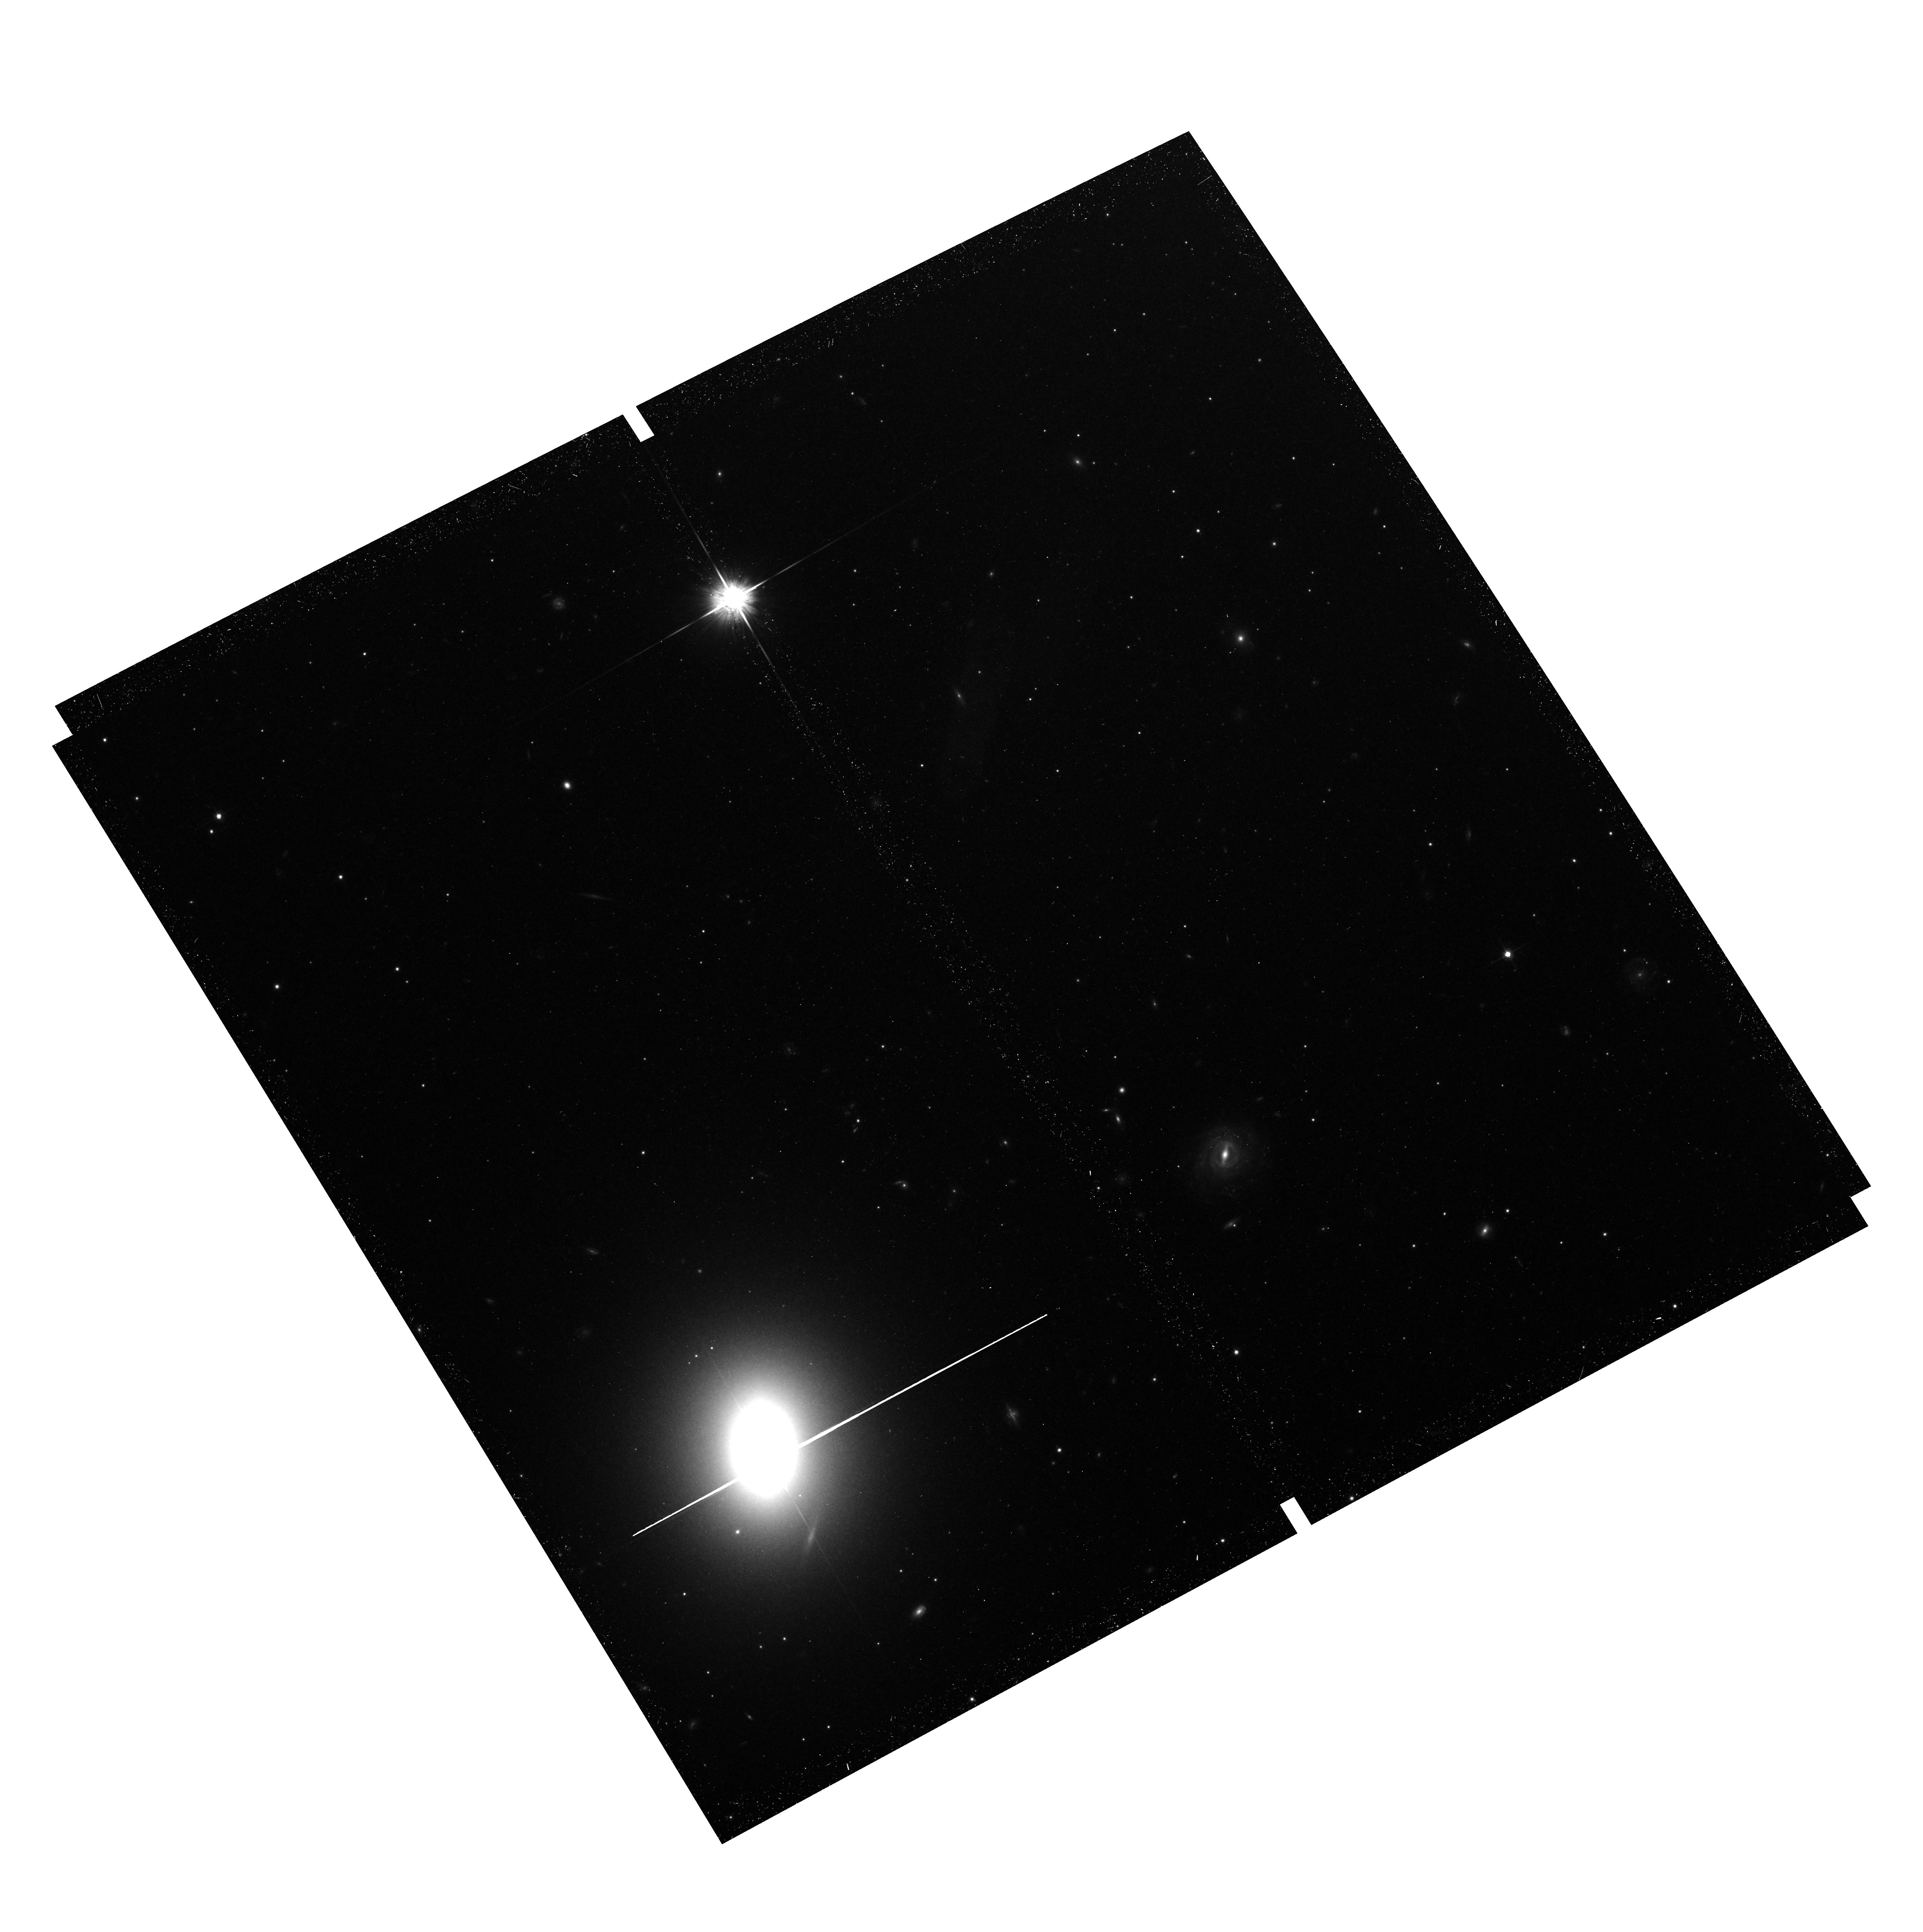
Target: M87
Instrument: ACS/WFC
Filter: F814W
Exposure: 43 min
Observation ID: hst_12989_03_acs_wfc_f814w_jc0603

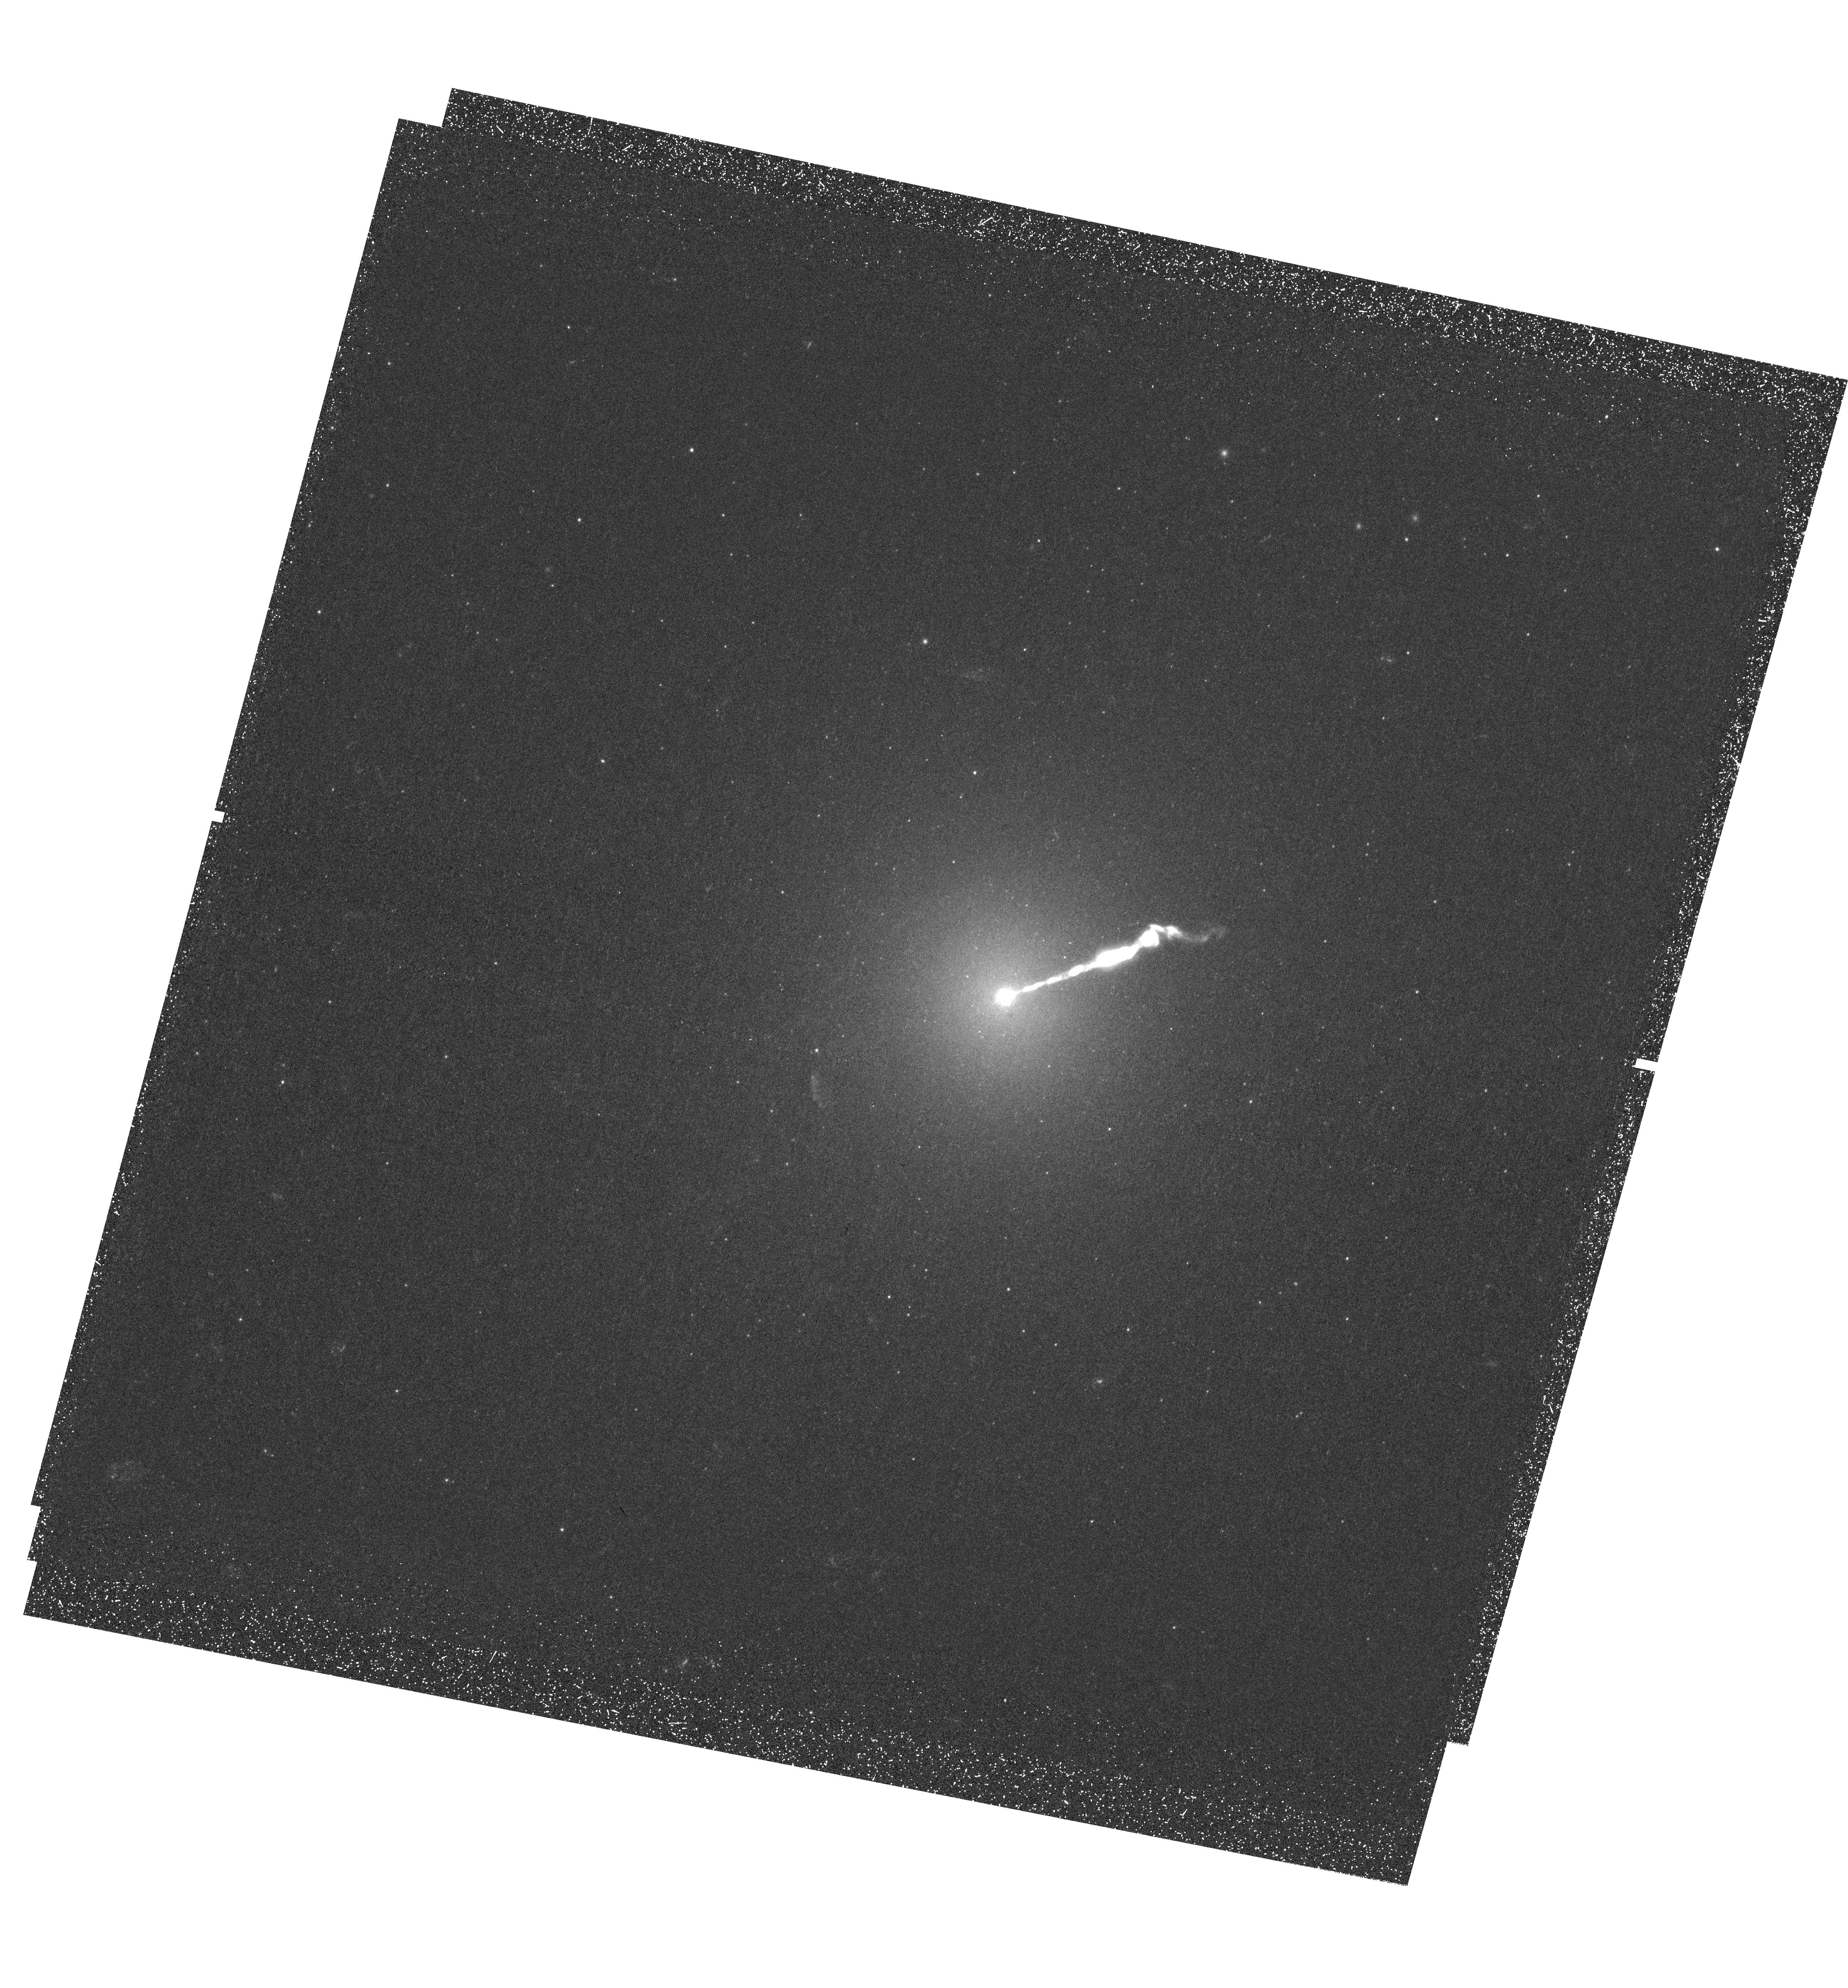
Target: M87
Instrument: WFC3/UVIS
Filter: F275W
Exposure: 1.6 h
Observation ID: hst_12989_01_wfc3_uvis_f275w_ic0601

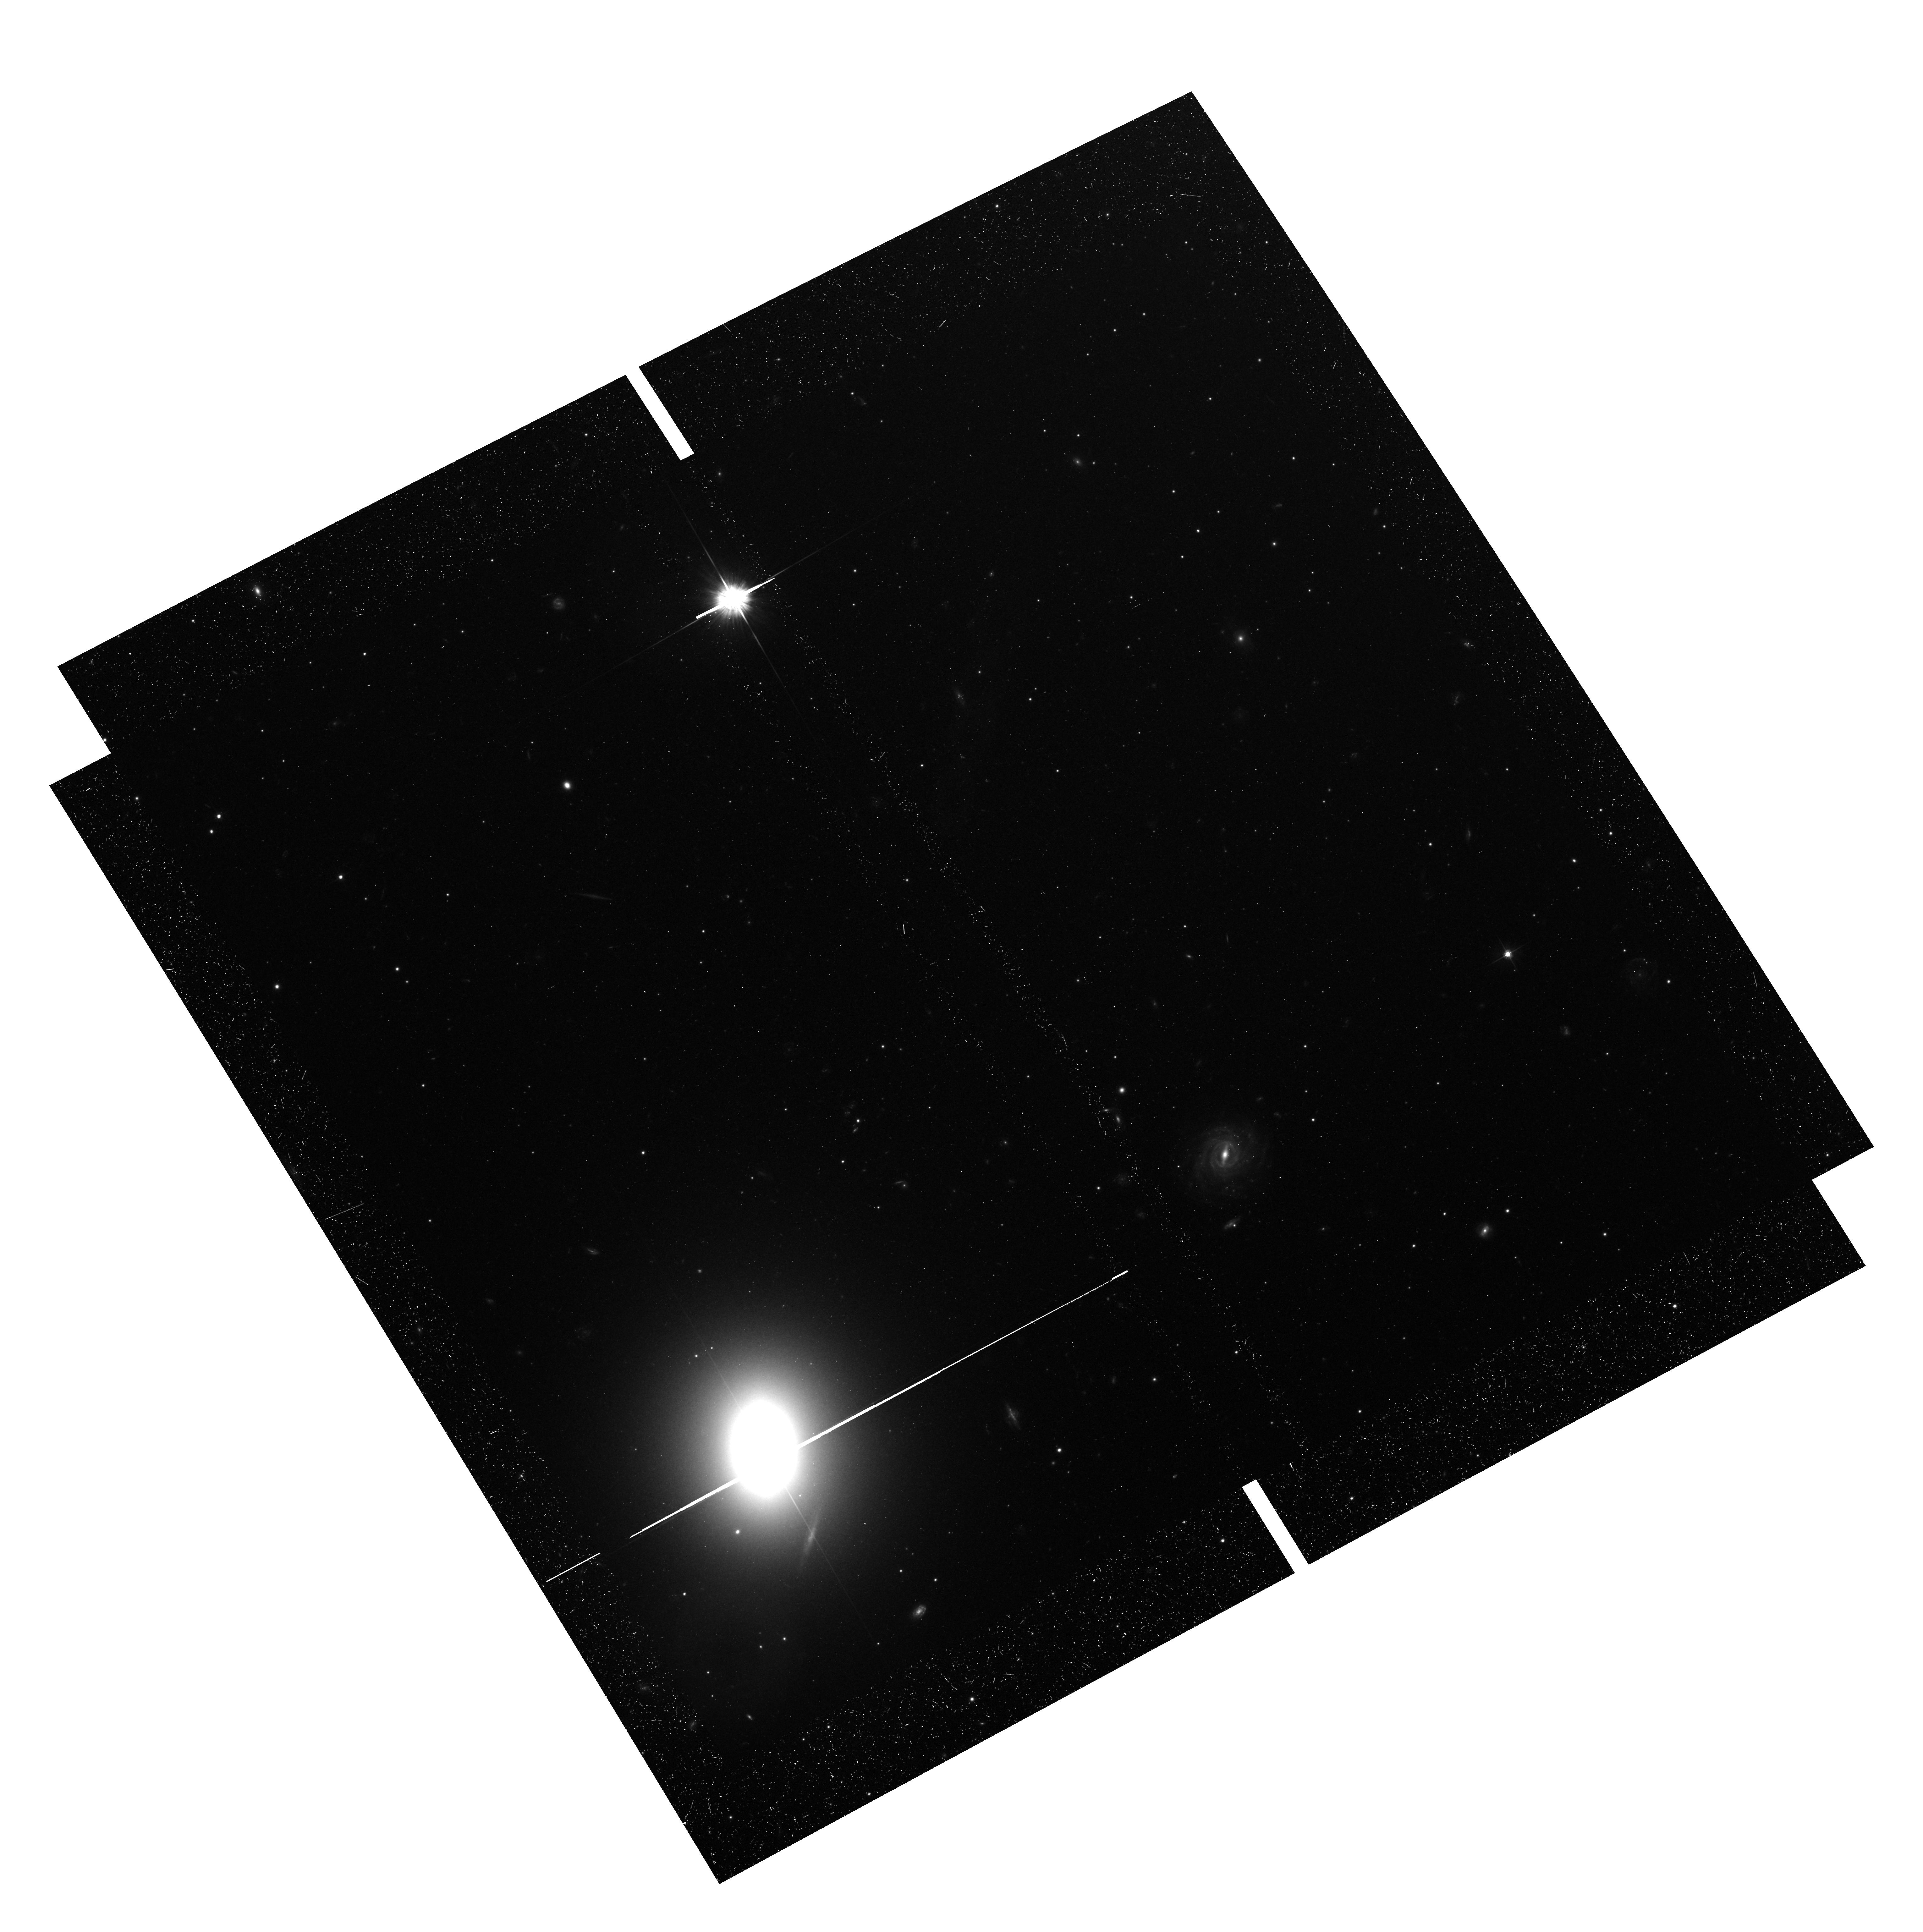
Target: M87
Instrument: ACS/WFC
Filter: F606W
Exposure: 40 min
Observation ID: hst_12989_03_acs_wfc_f606w_jc0603

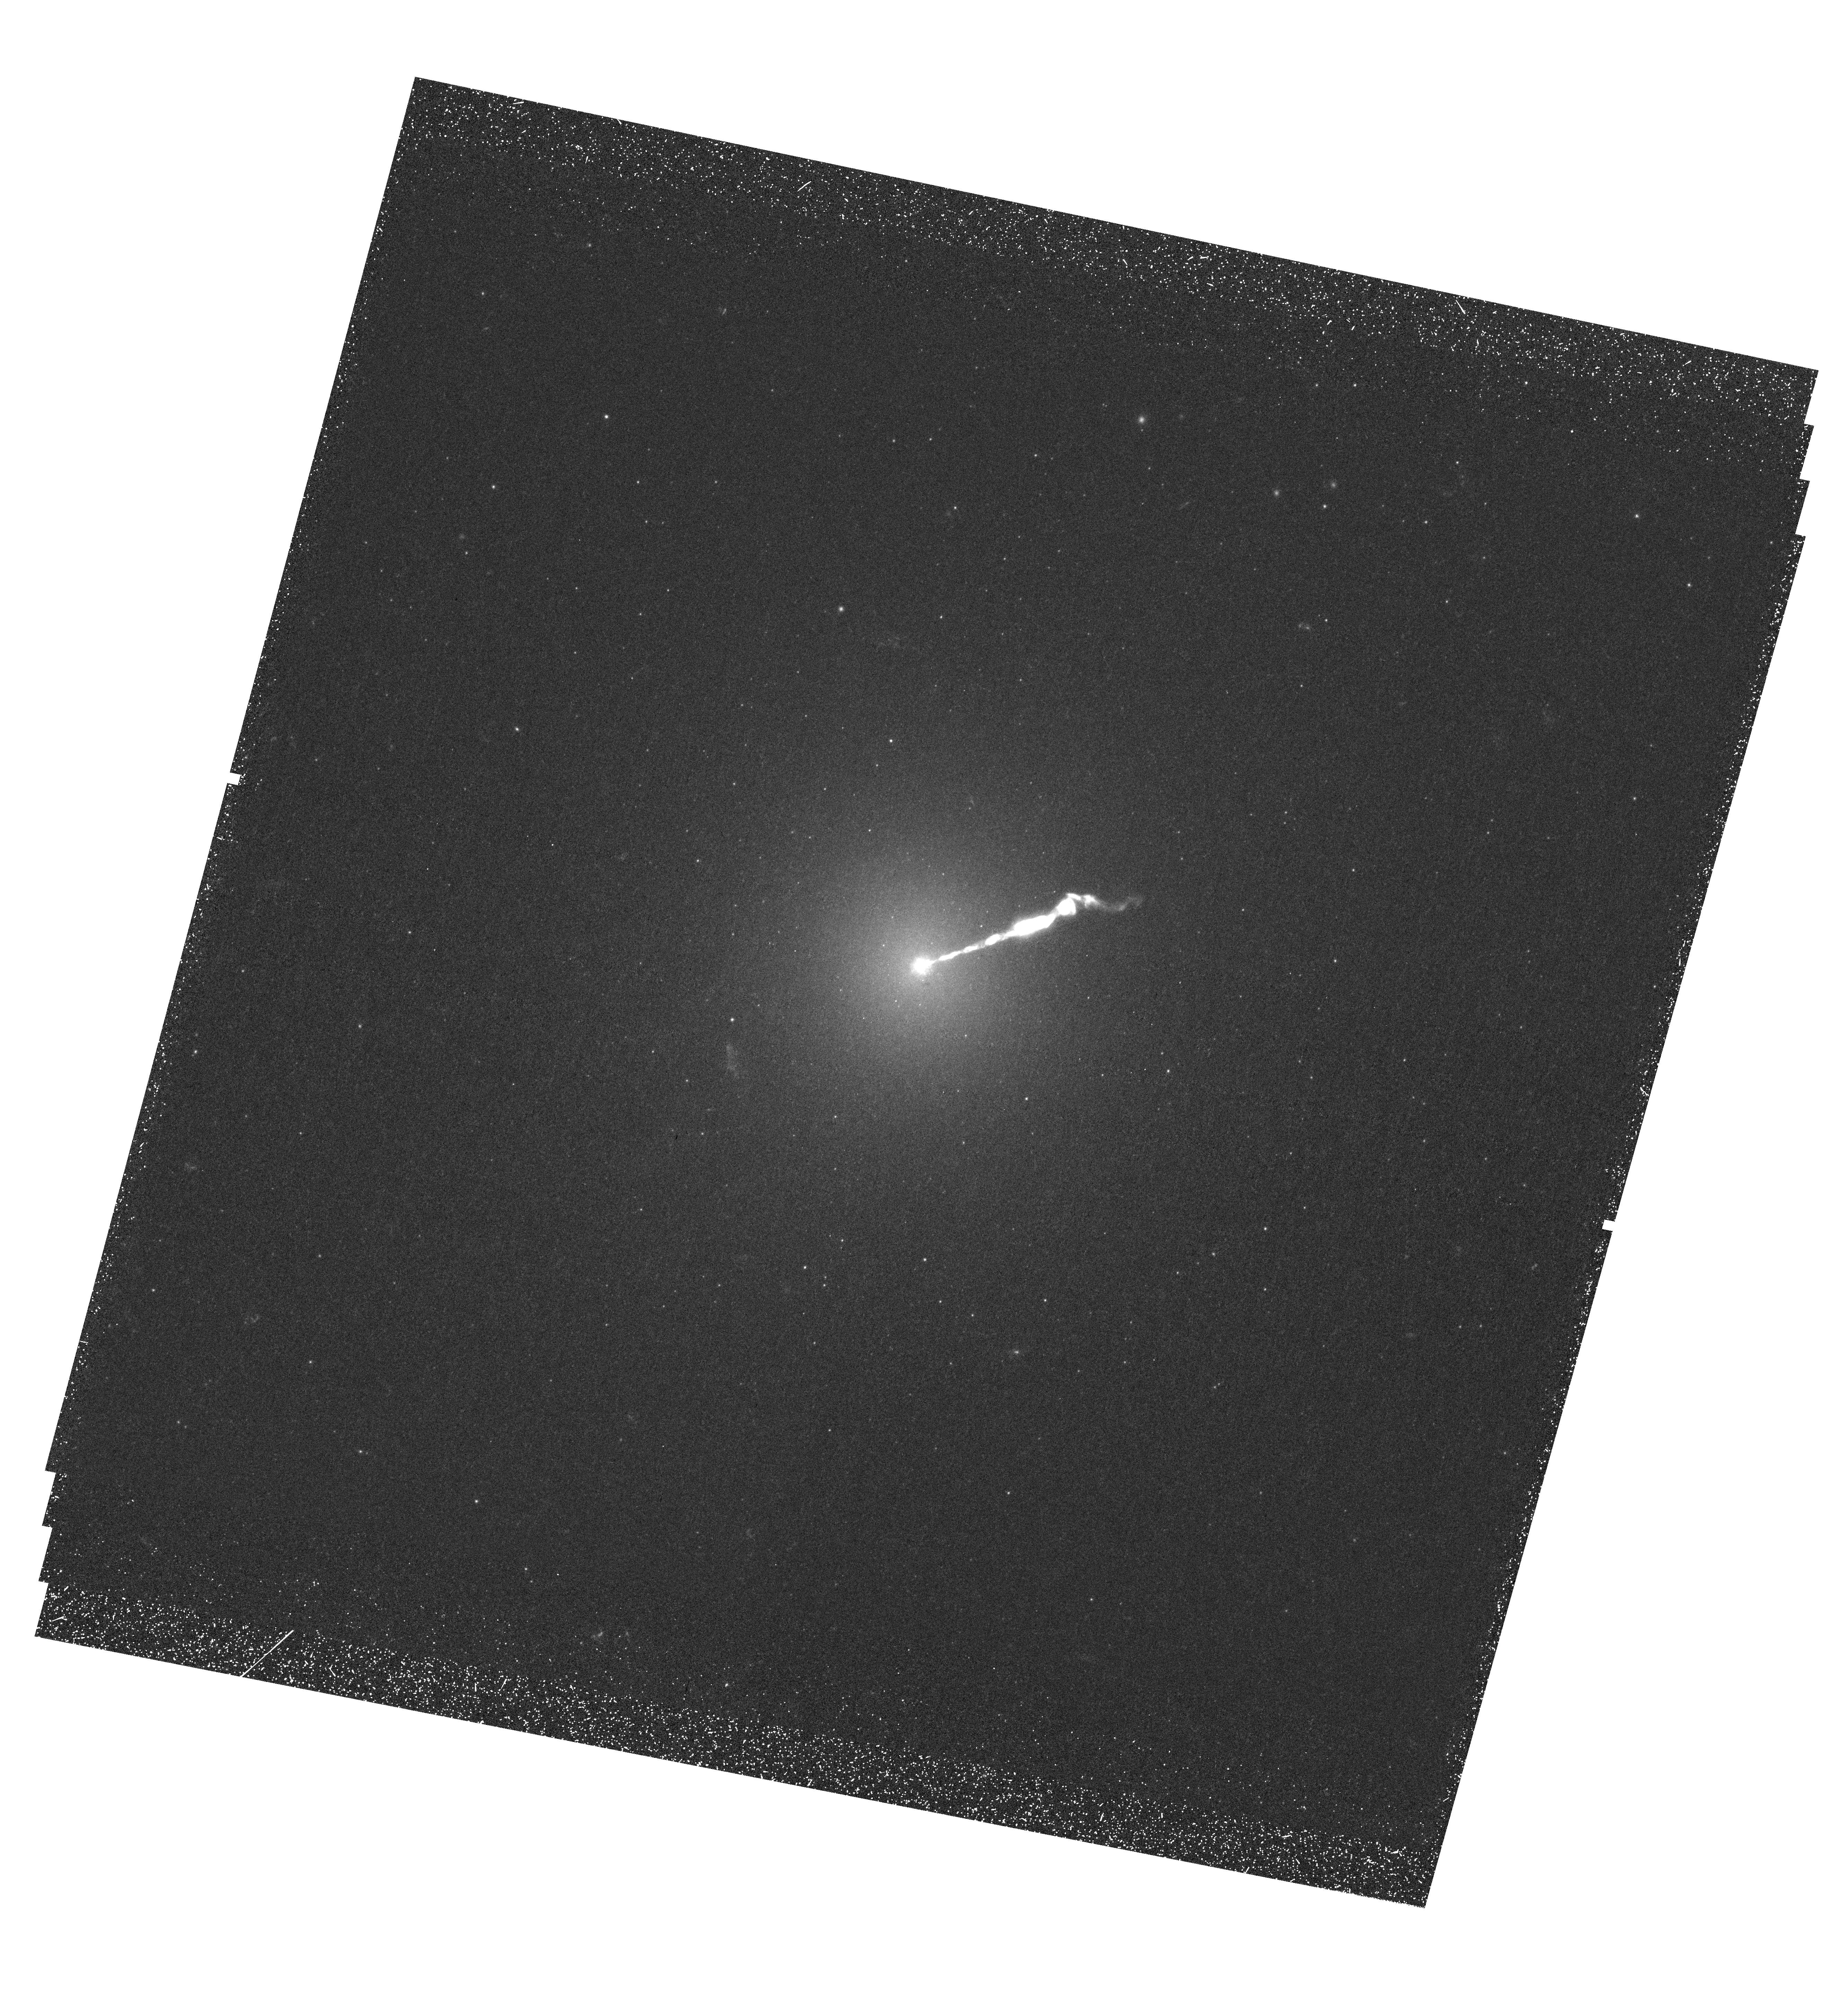
Target: M87
Instrument: WFC3/UVIS
Filter: F275W
Exposure: 1.6 h
Observation ID: hst_12989_03_wfc3_uvis_f275w_ic0603

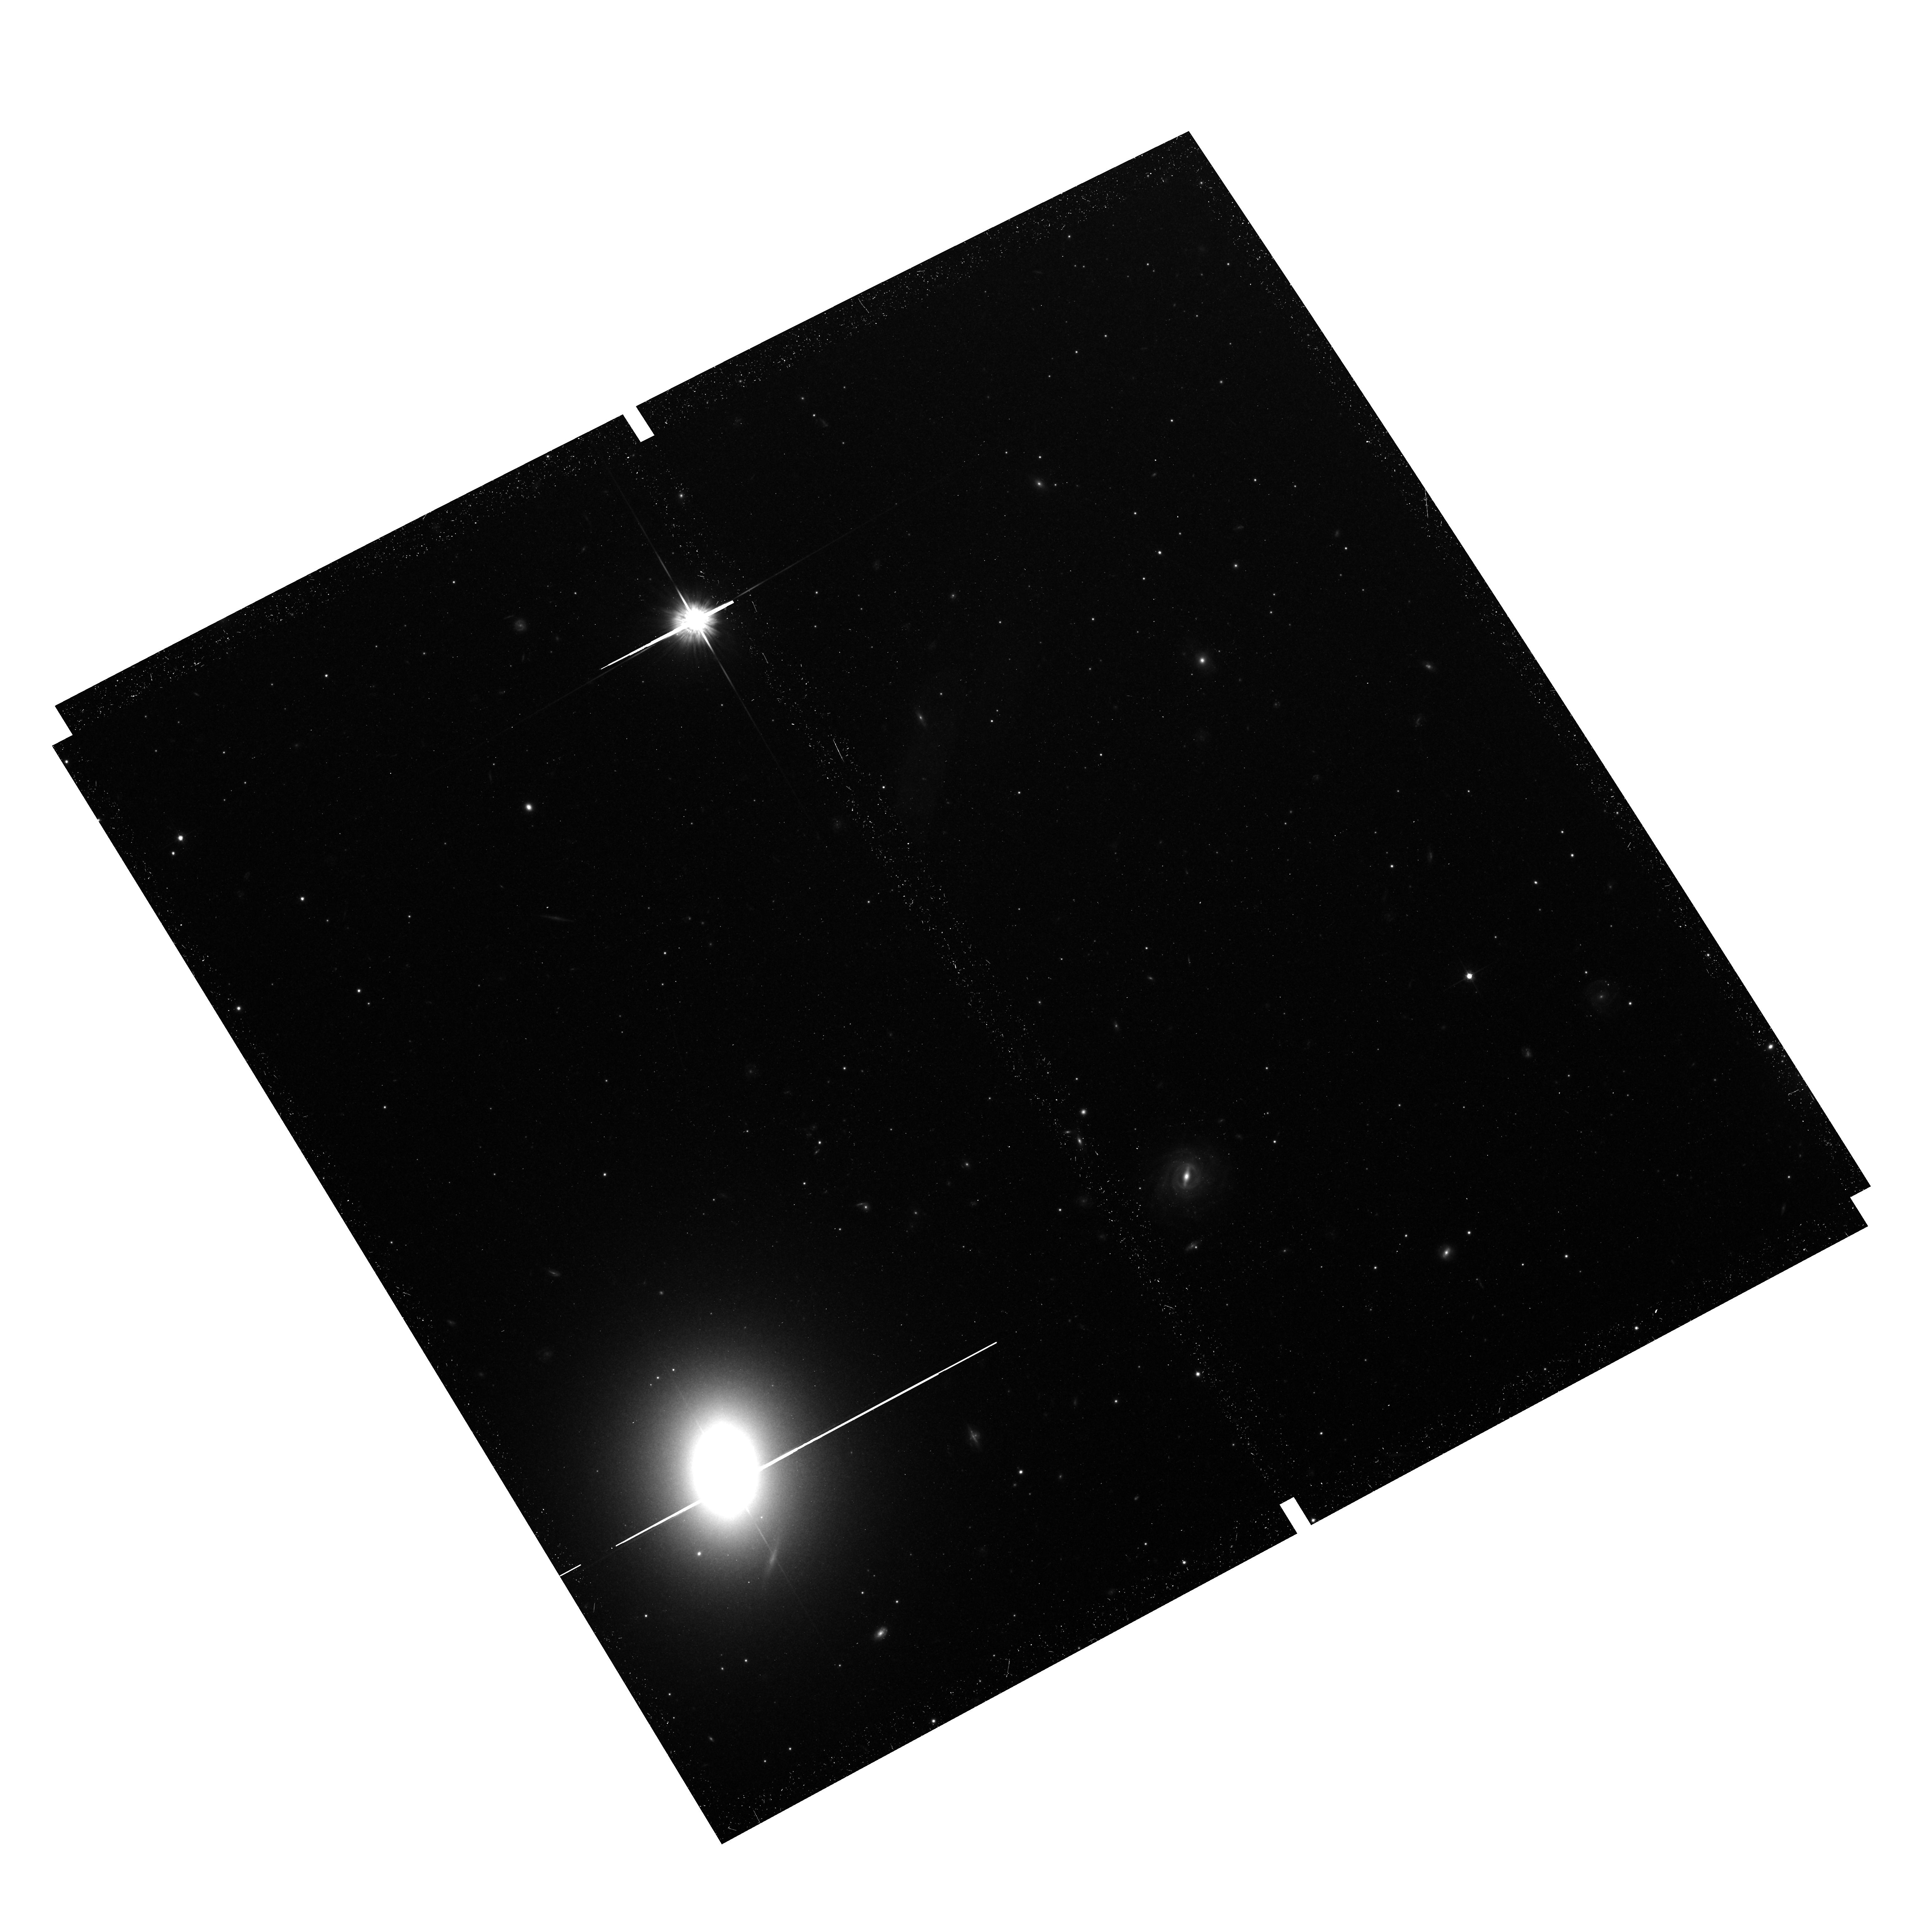
Target: M87
Instrument: ACS/WFC
Filter: F814W
Exposure: 43 min
Observation ID: hst_12989_04_acs_wfc_f814w_jc0604

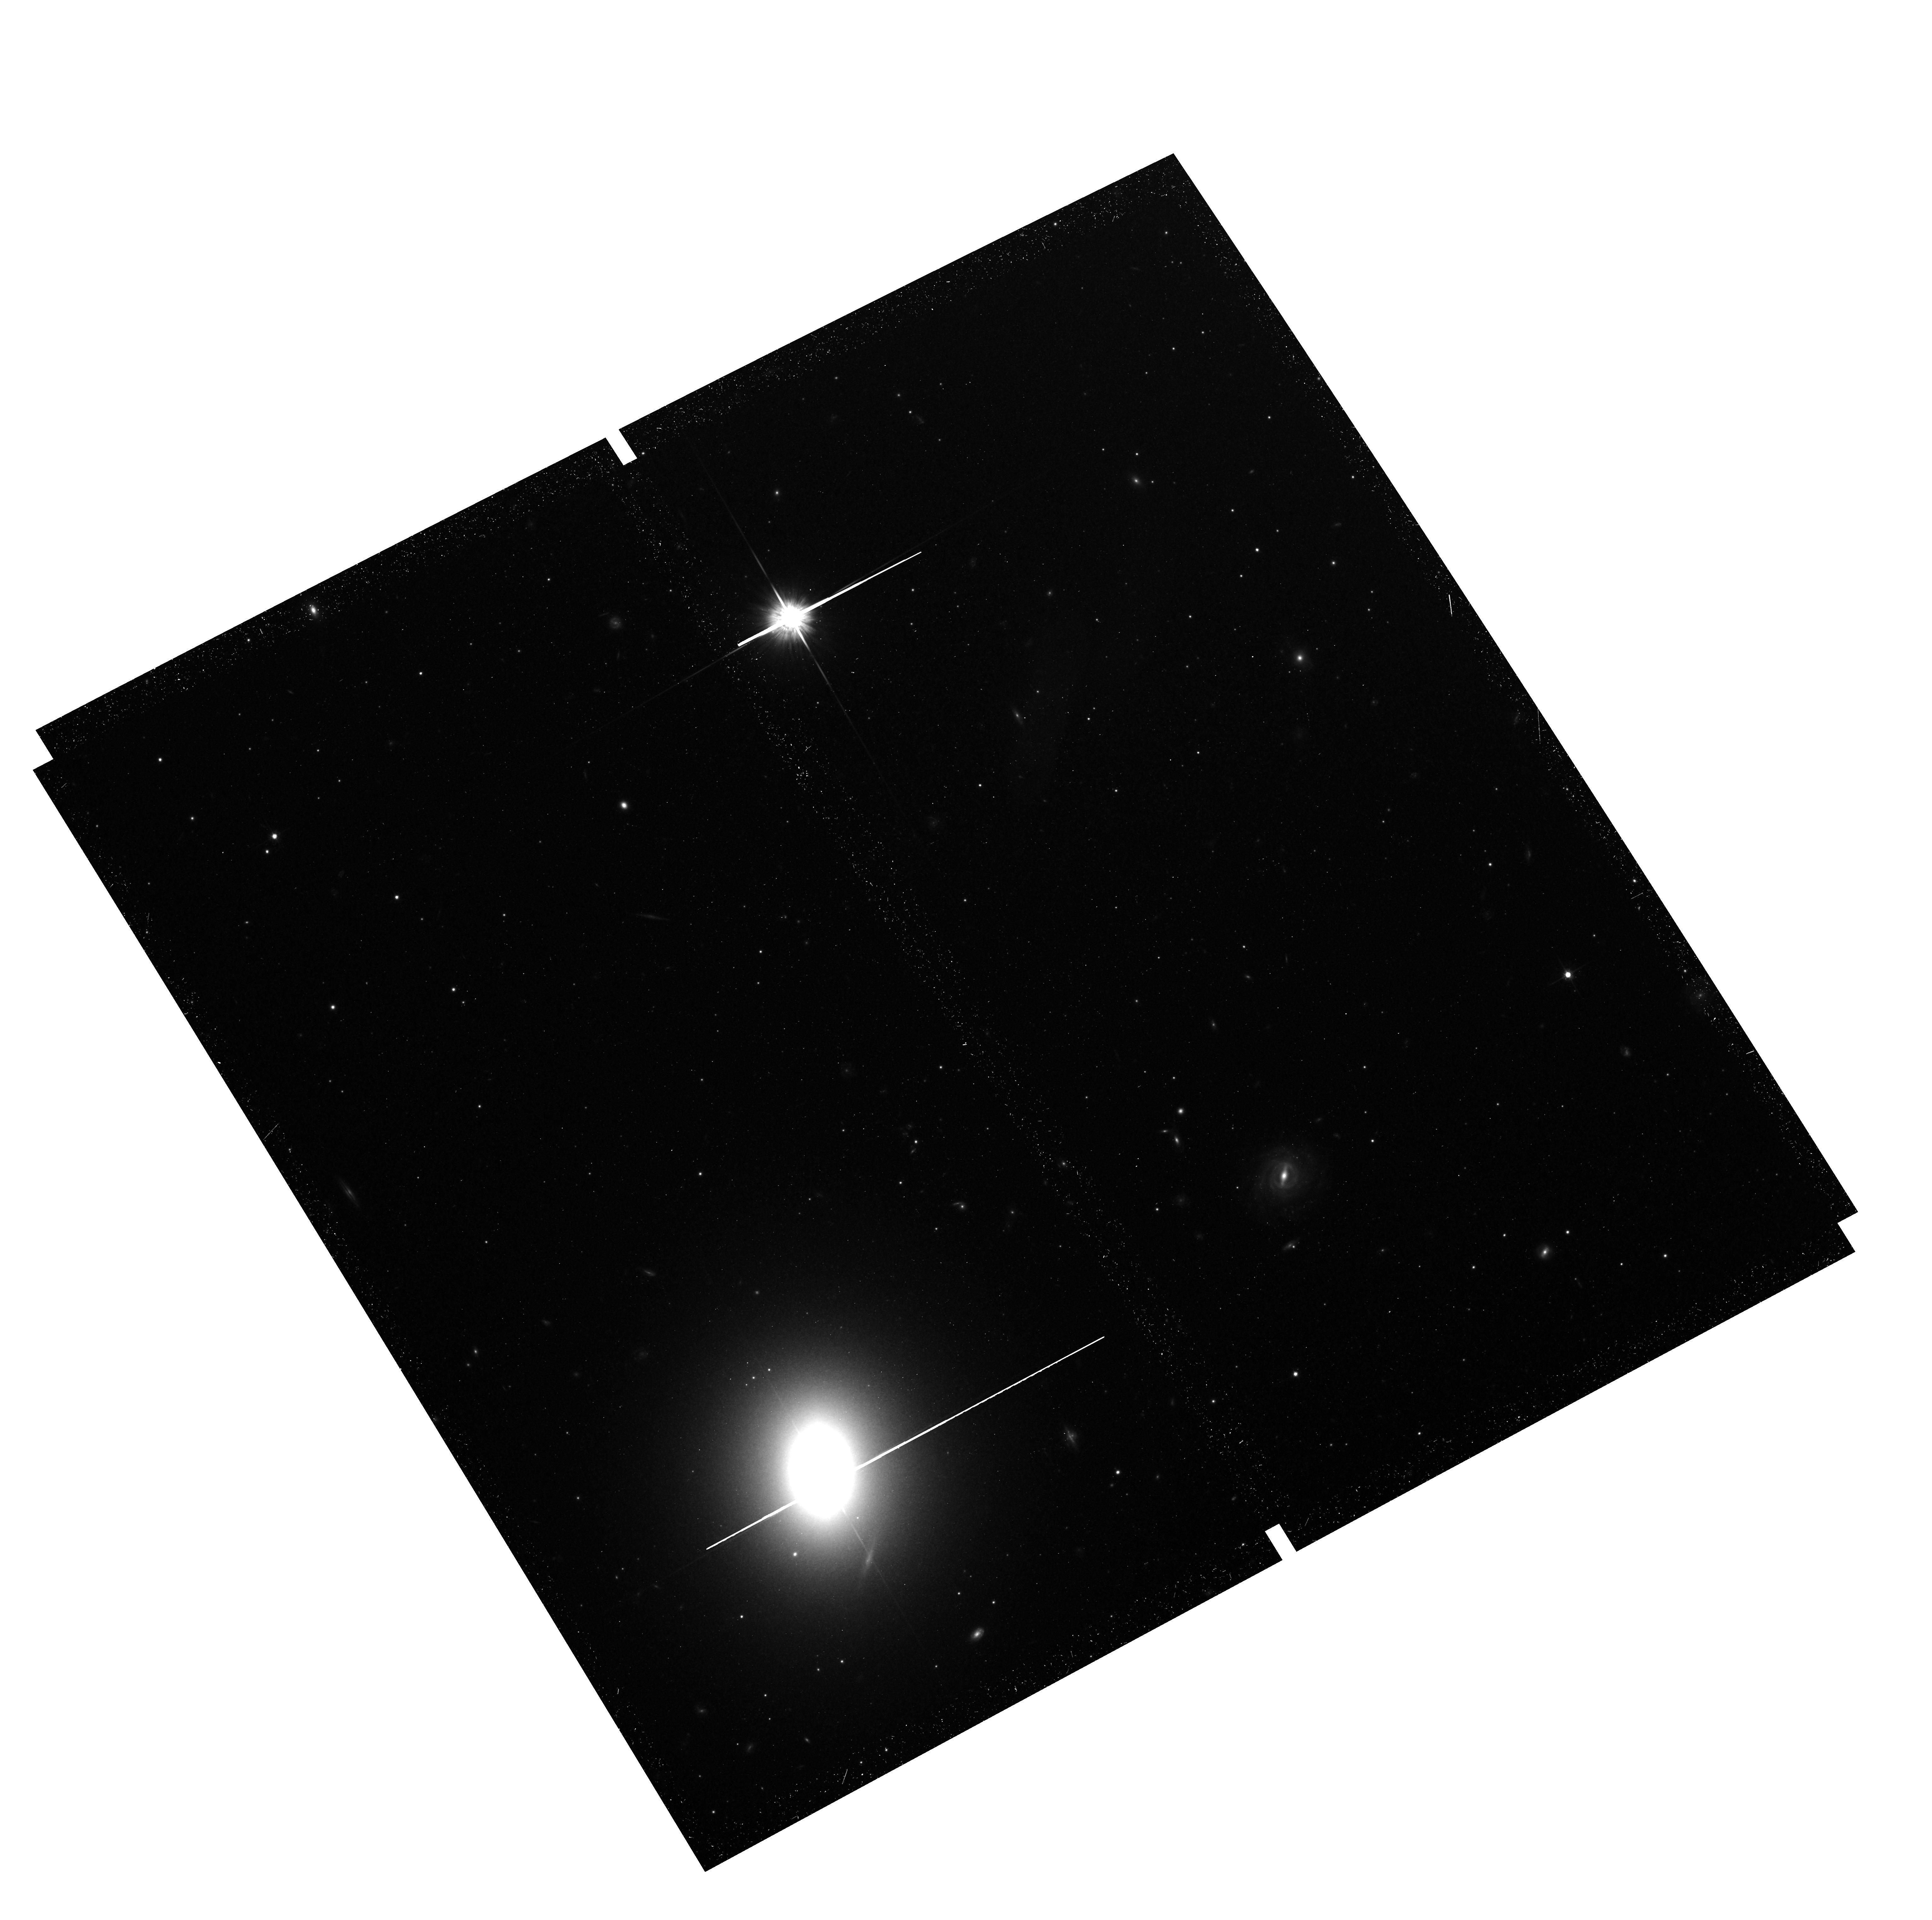
Target: M87
Instrument: ACS/WFC
Filter: F814W
Exposure: 43 min
Observation ID: hst_12989_01_acs_wfc_f814w_jc0601

The Ultraviolet View of Globular Clusters in the Giant Elliptical M87 (PI: Renzini, Alvio)

With a single WFC3/UVIS pointing, we propose to obtain UV photometry for over 600 globular clusters in M87, the massive cD galaxy hosting ~10, 000 globulars at the center of Virgo. When combined with deep archival ACS optical photometry of the same field, we will be able to characterize the contribution of hot horizontal branch stars to the integrated light of these clusters. In the Milky Way, these evolved stars are prevalent in those globular clusters that host complex stellar populations, because both phenomena are symptoms of sub-populations which are highly enriched in helium. The discovery of multiple populations in Galactic globular clusters, driven by the photometric accuracy of HST, has revolutionized globular cluster research, in particular concerning their very formation in the early Universe that must have been a much more complex phenomenon than ever imagined before. This large, fully representative sample of globular clusters with UV-to-optical photometry will reveal to what extent globular cluster formation has proceeded in a distinct fashion in a giant elliptical environment, in particular with respect to the multiple population phenomenon.